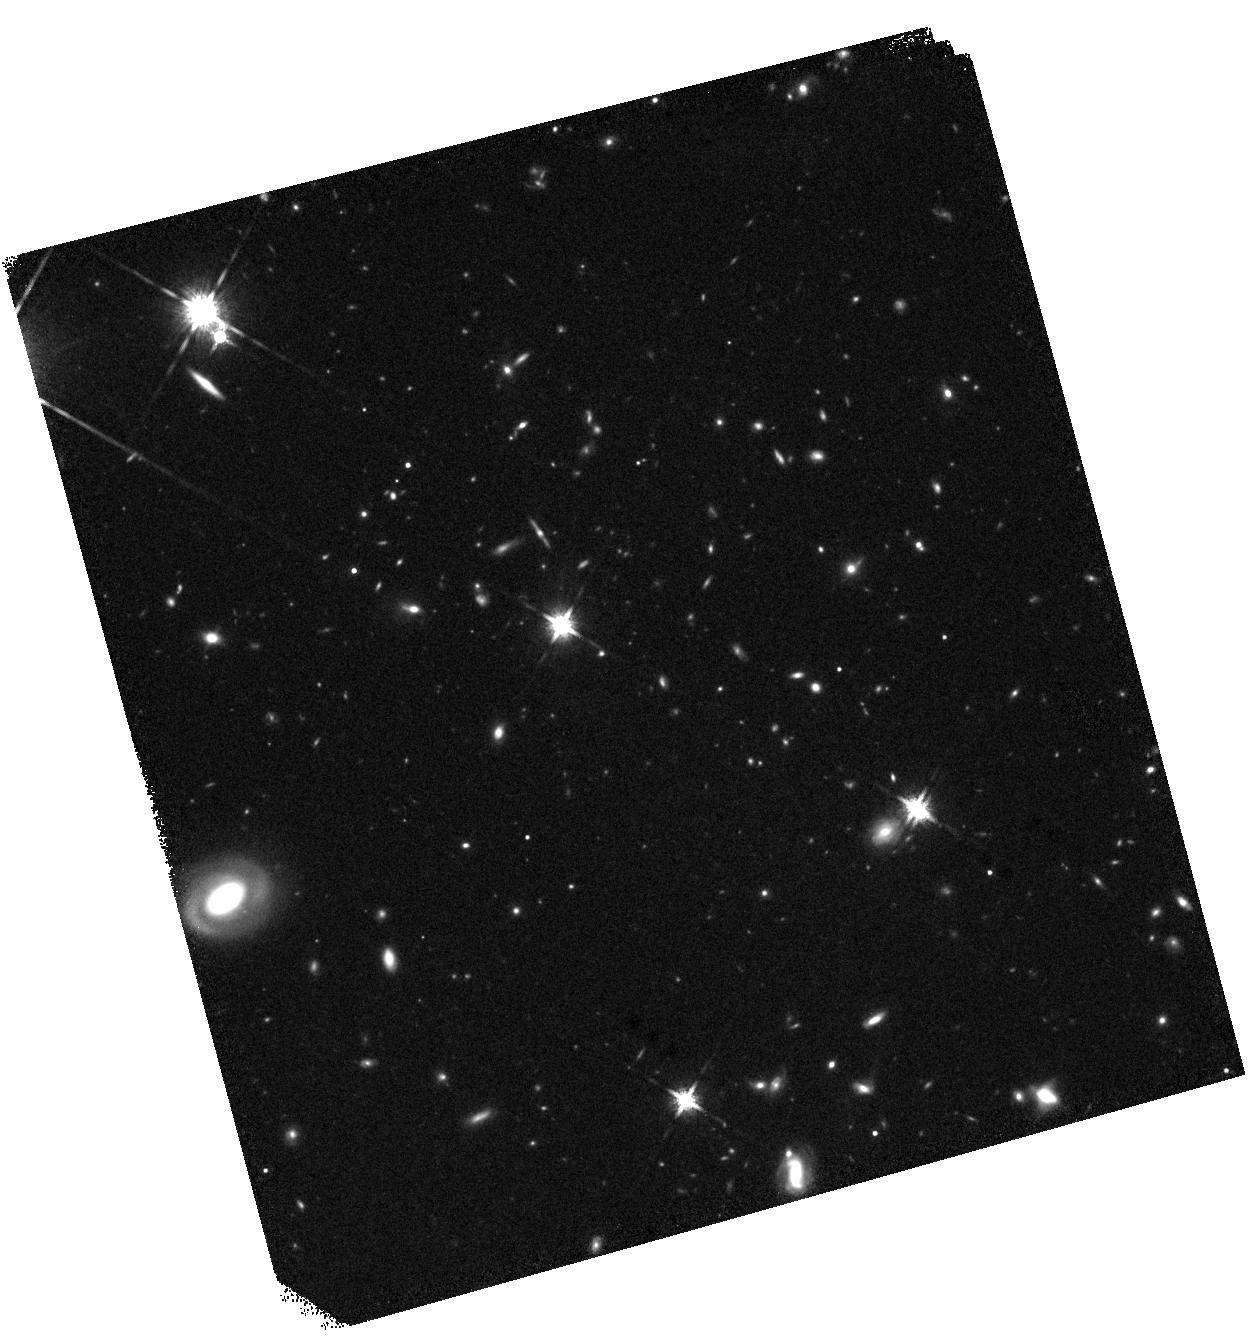
Target: TEX0206-048. Instrument: WFC3/IR. Filter: F160W. Exposure: 30 min. Observation ID: hst_17483_20_wfc3_ir_f160w_if8020

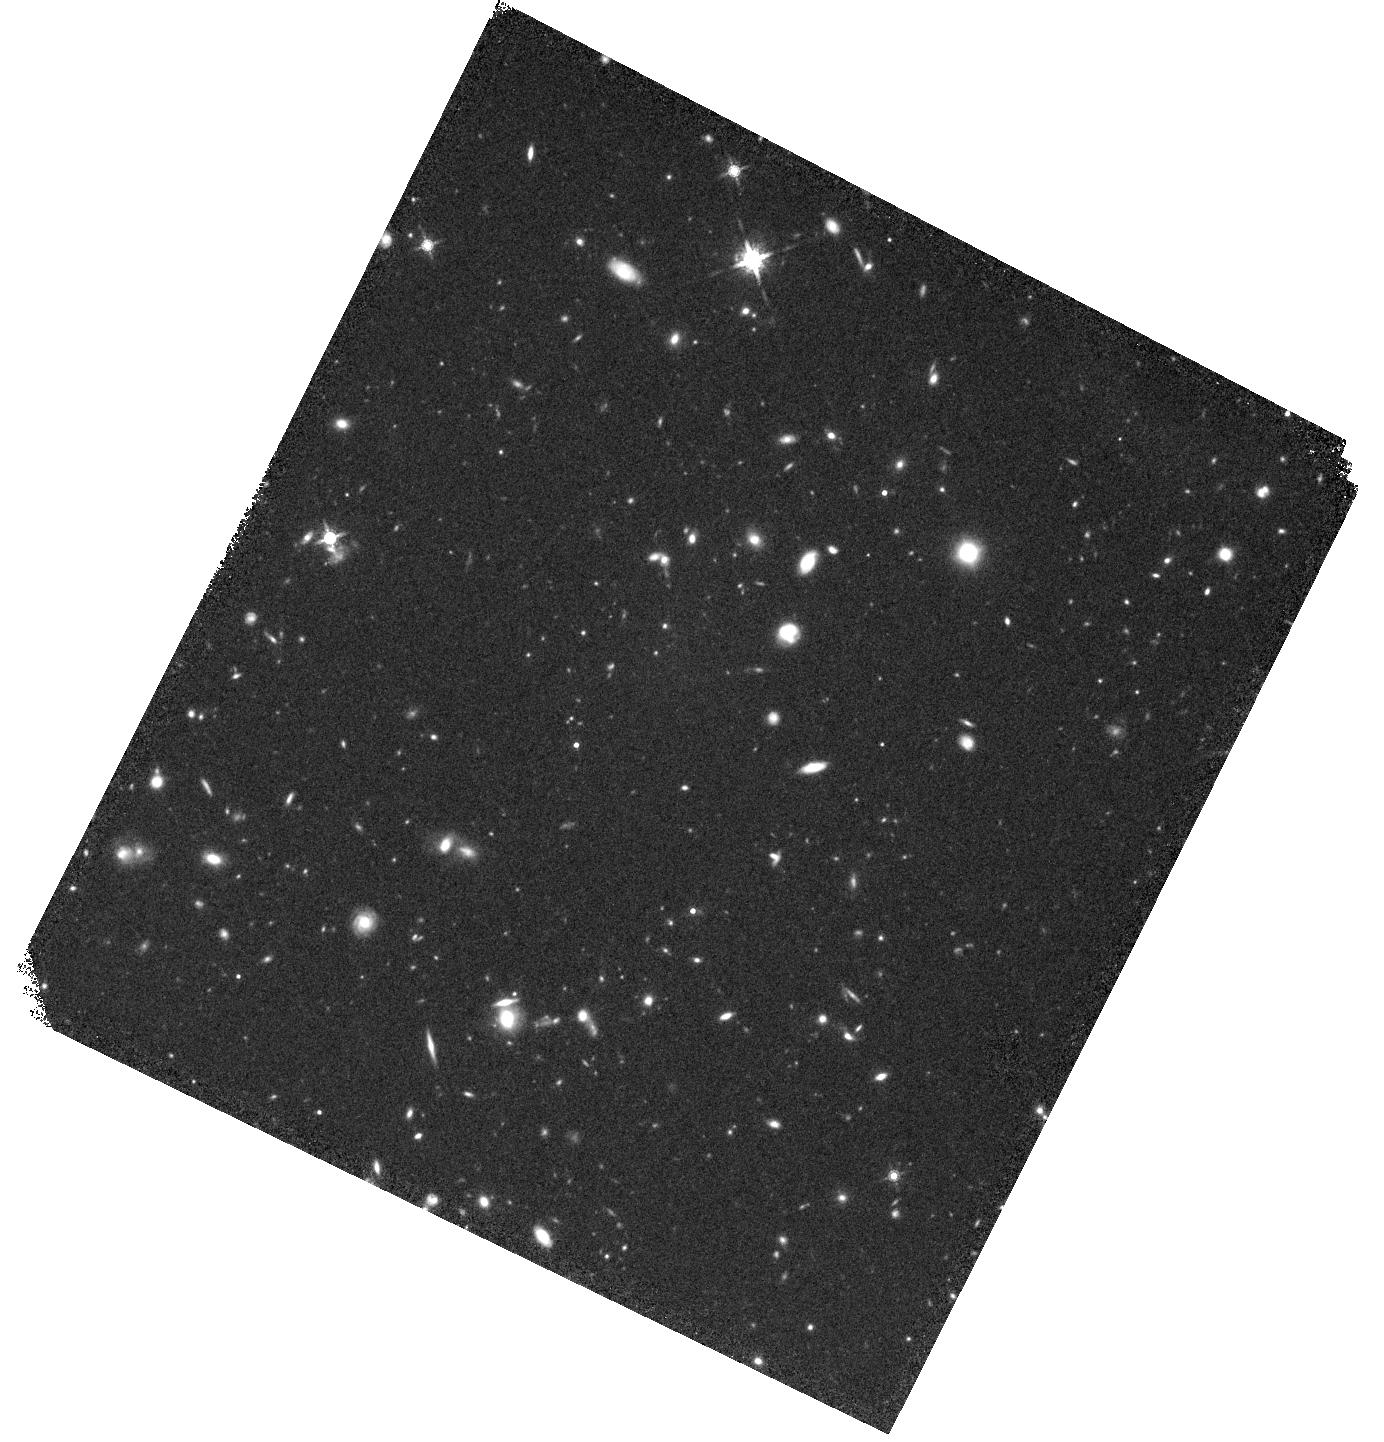
Target: Q0422-042. Instrument: WFC3/IR. Filter: F160W. Exposure: 30 min. Observation ID: hst_17483_02_wfc3_ir_f160w_if8002

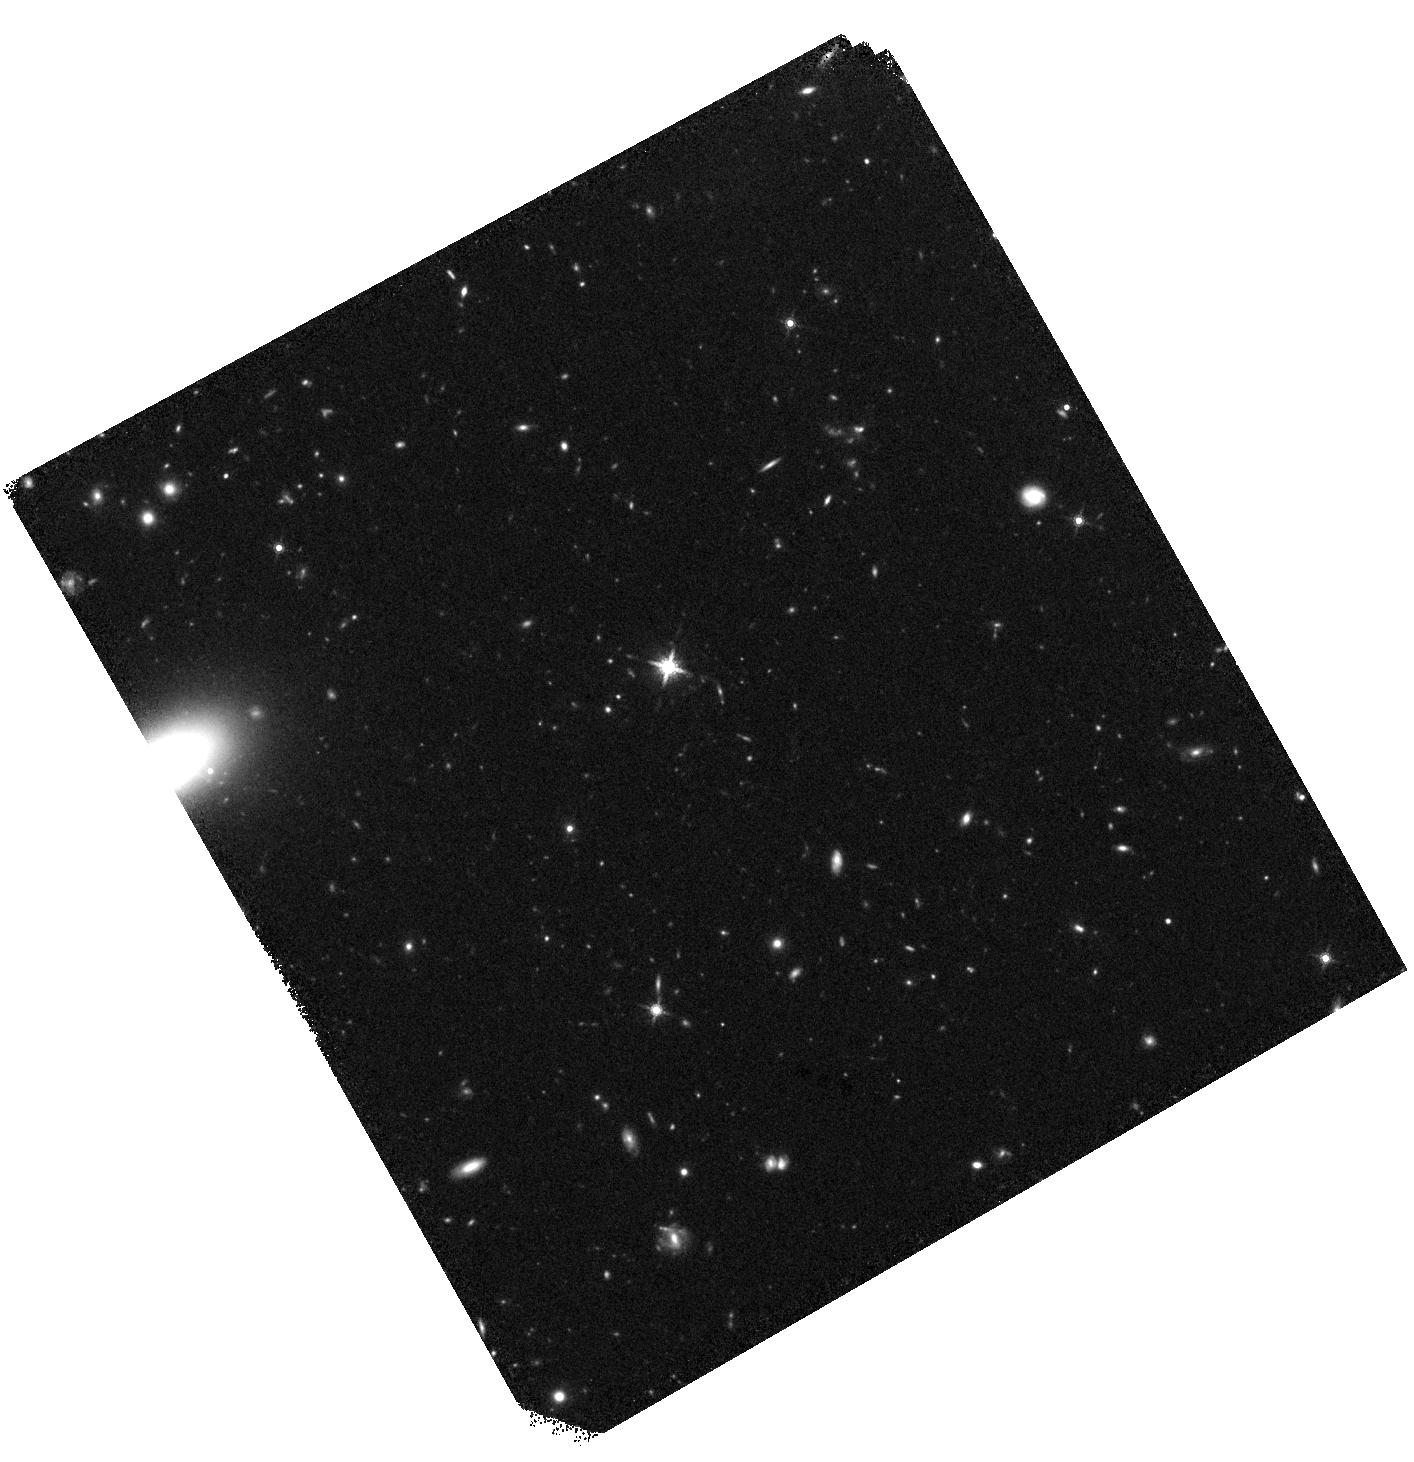
Target: UM287SLUG. Instrument: WFC3/IR. Filter: F160W. Exposure: 30 min. Observation ID: hst_17483_18_wfc3_ir_f160w_if8018

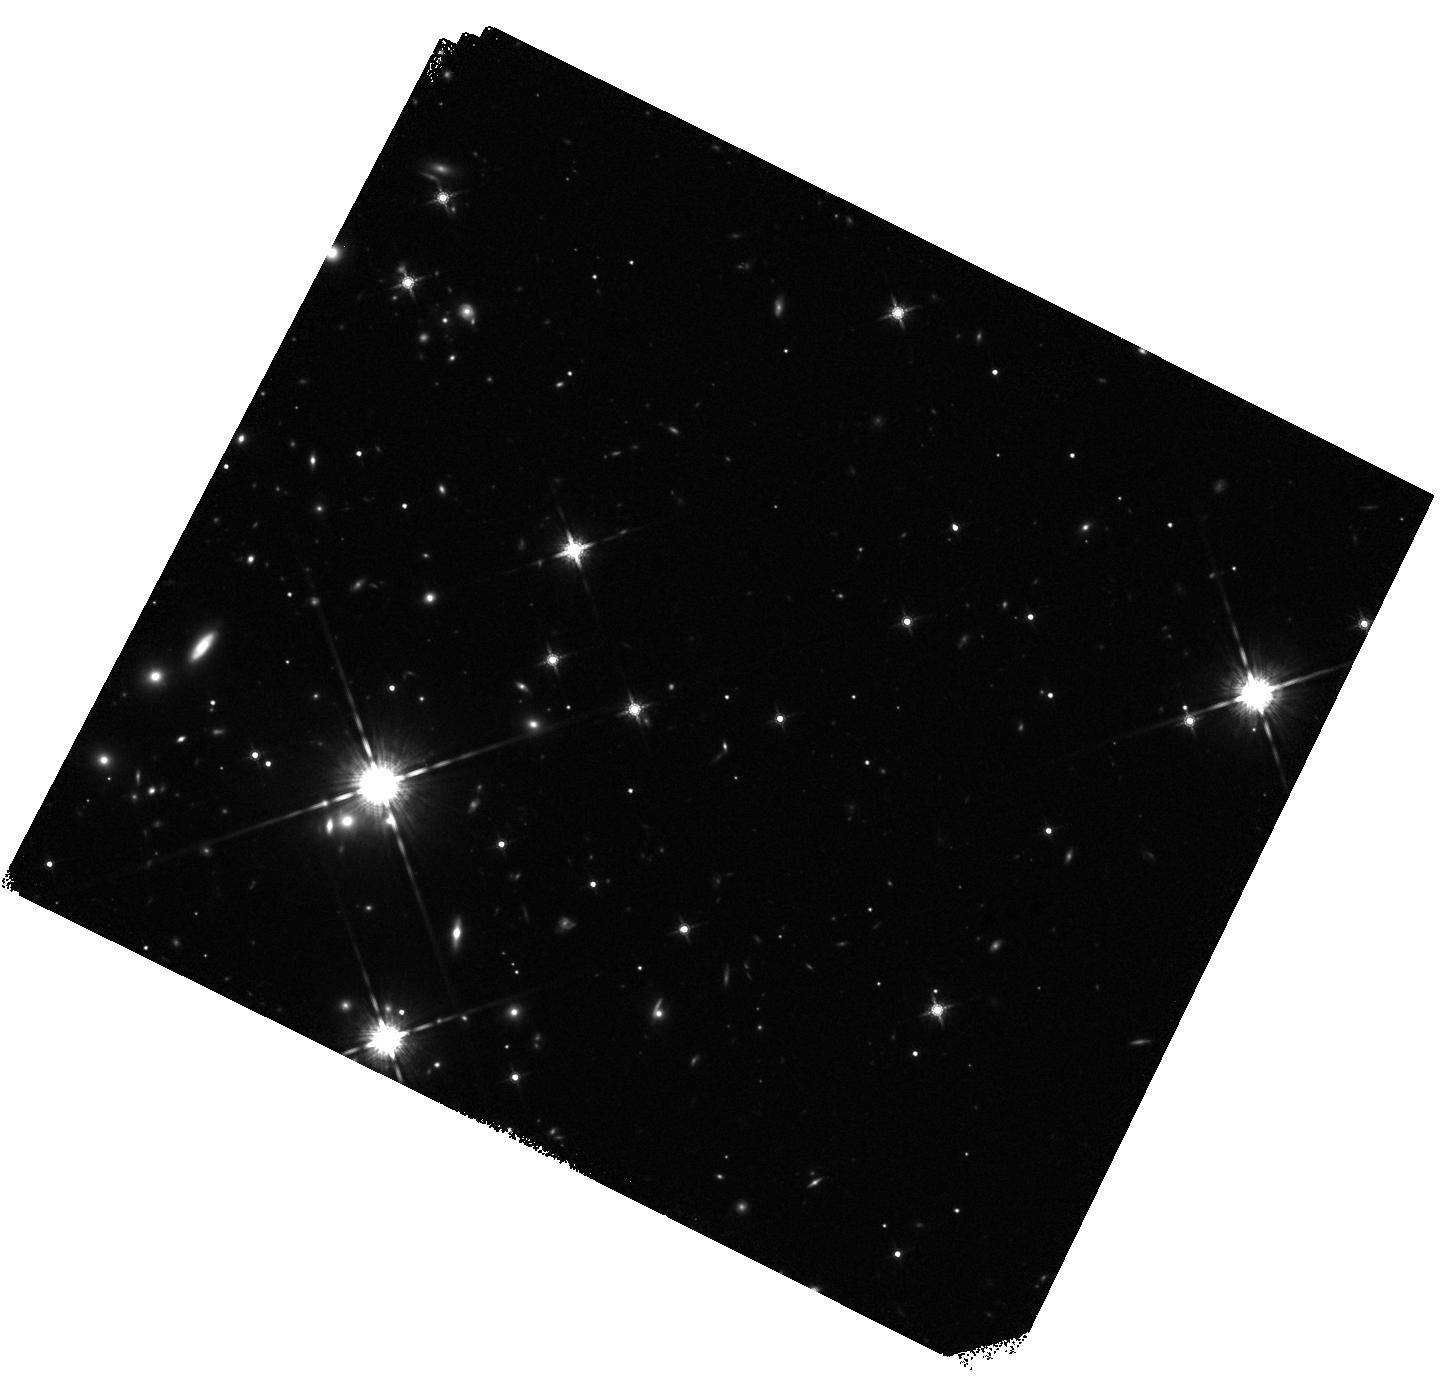
Target: QSOJ1621-0042. Instrument: WFC3/IR. Filter: F160W. Exposure: 30 min. Observation ID: hst_17483_05_wfc3_ir_f160w_if8005

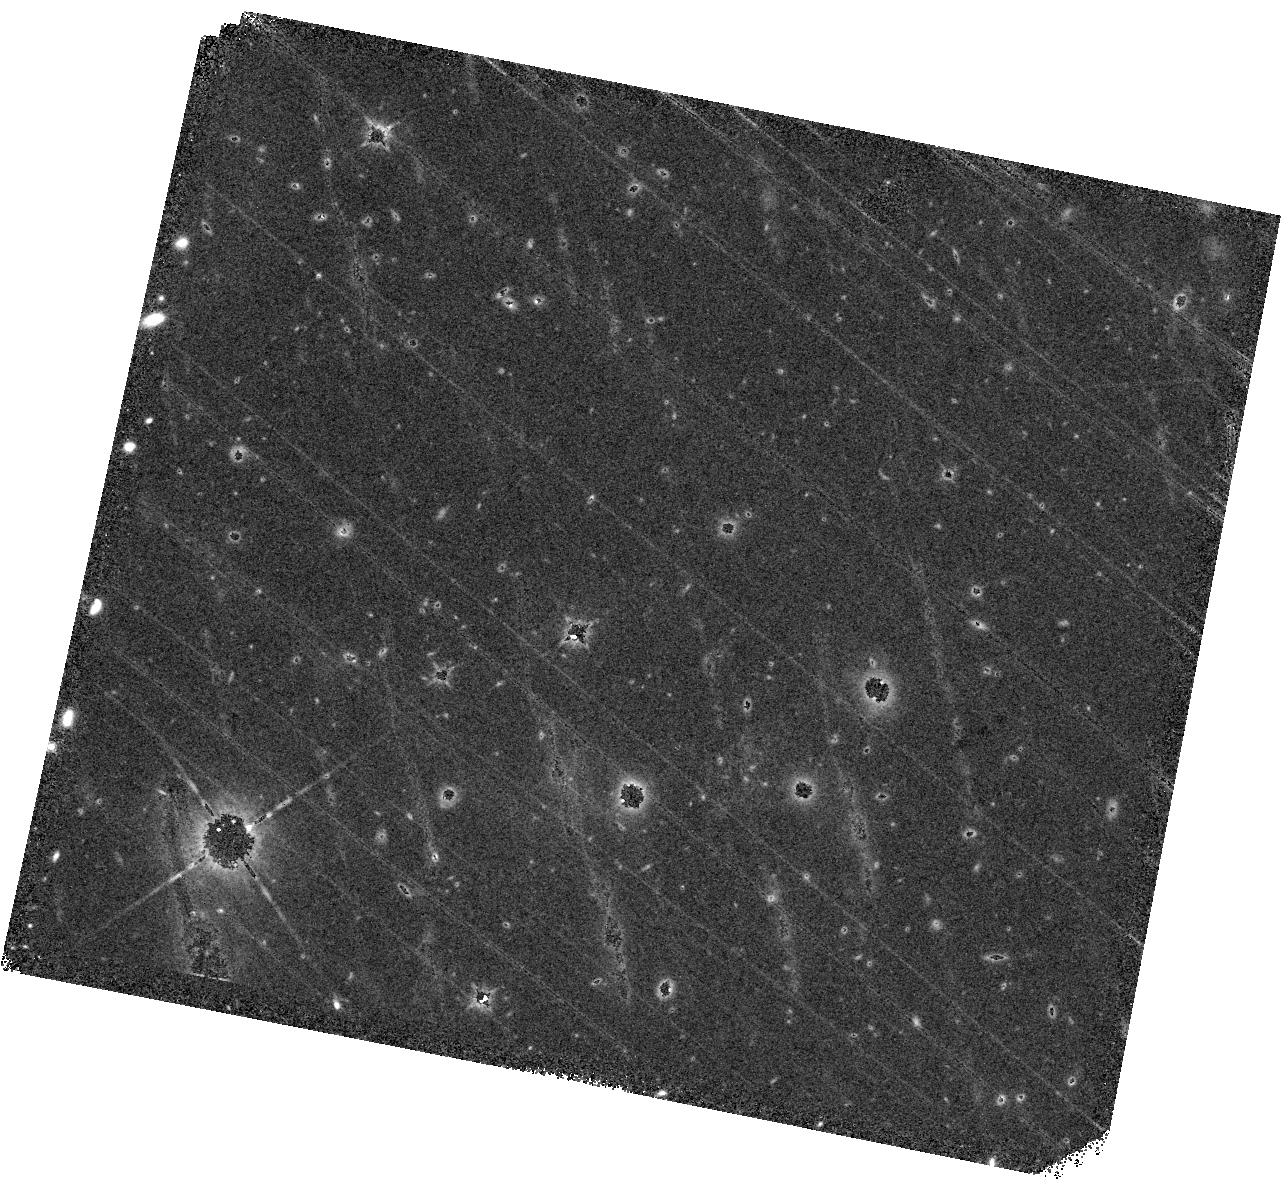
Target: QSOJ0140-0839. Instrument: WFC3/IR. Filter: F160W. Exposure: 30 min. Observation ID: hst_17483_76_wfc3_ir_f160w_if8076

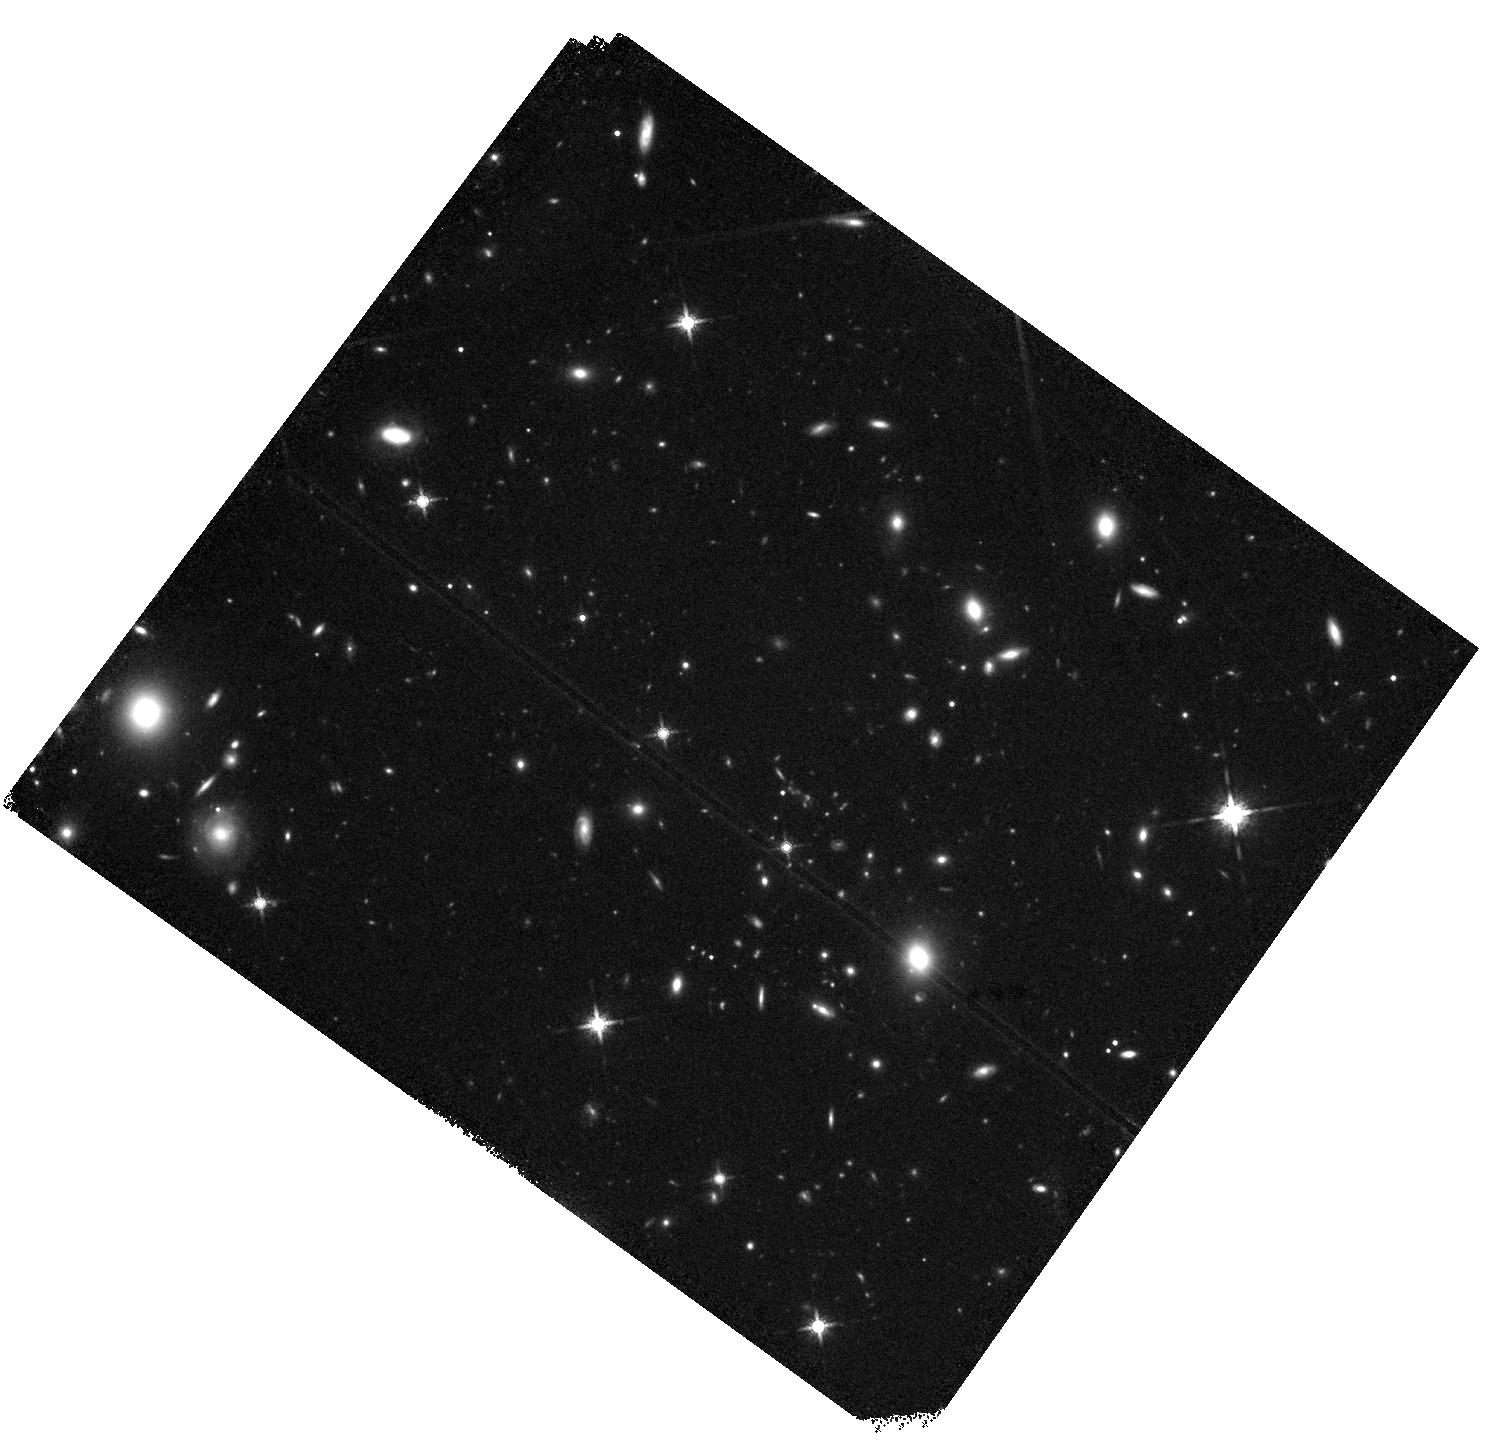
Target: QSOJ0836+0054. Instrument: WFC3/IR. Filter: F160W. Exposure: 30 min. Observation ID: hst_17483_49_wfc3_ir_f160w_if8049

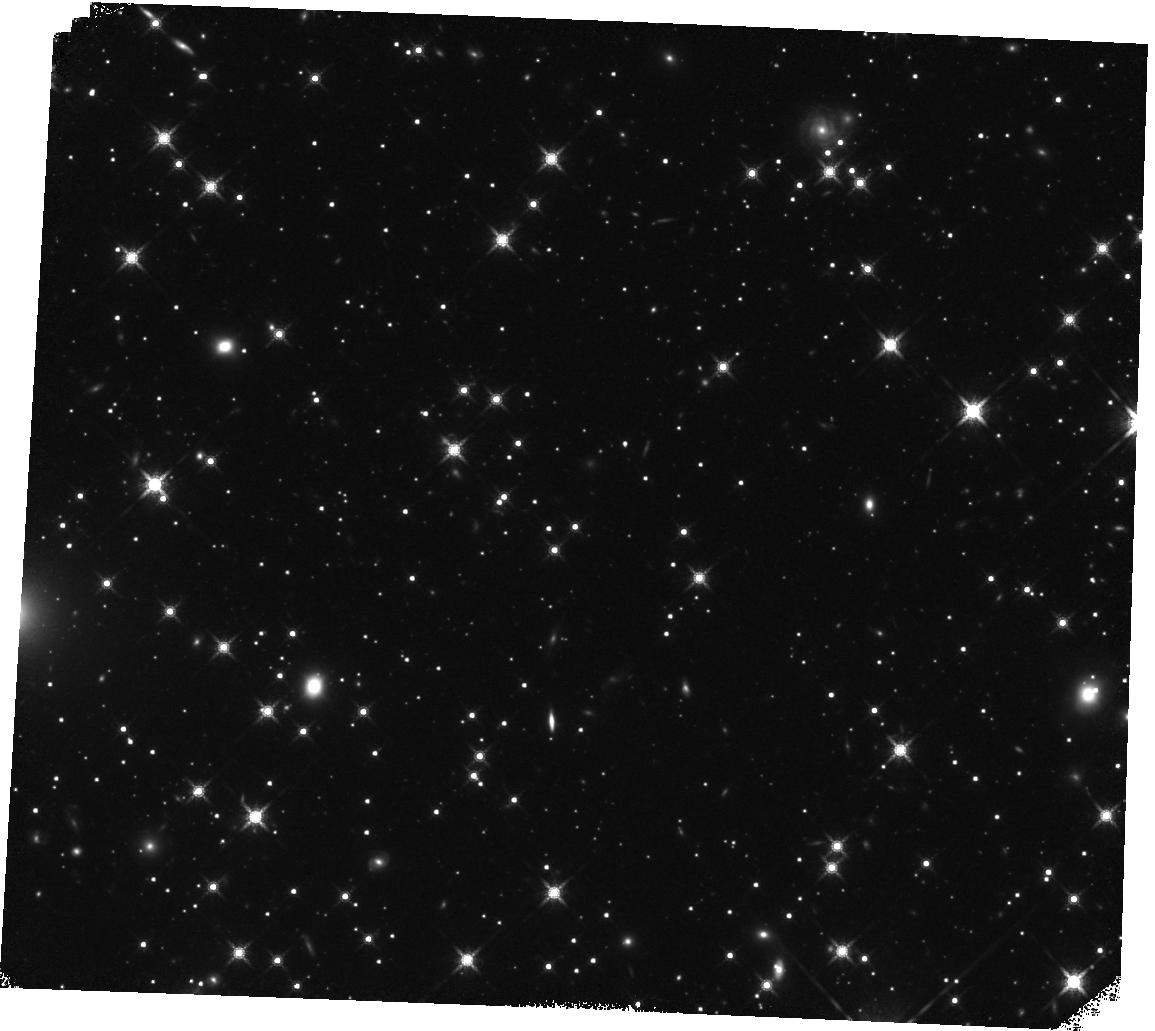
Target: N4945-40KPC-HALO. Instrument: WFC3/IR. Filter: F160W. Exposure: 30 min. Observation ID: hst_17483_16_wfc3_ir_f160w_if8016

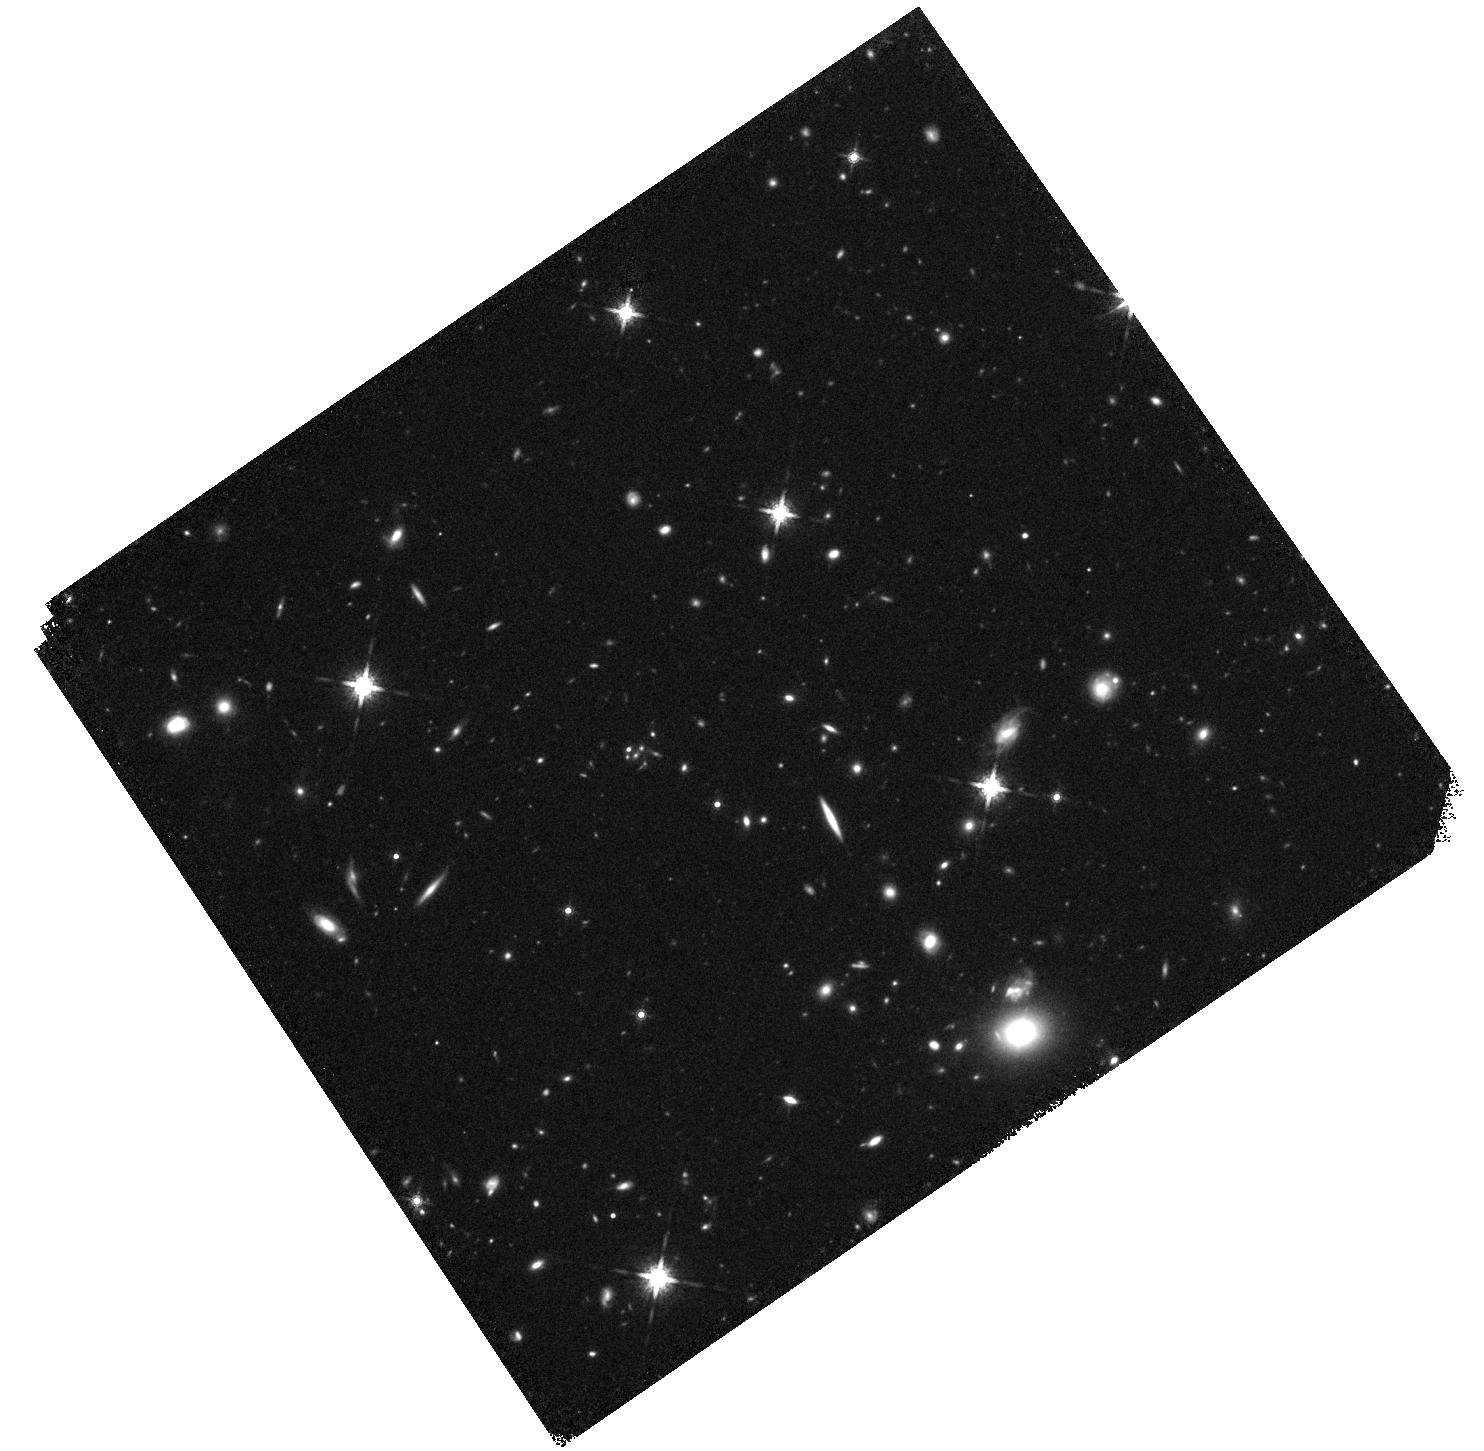
Target: J0141-5427. Instrument: WFC3/IR. Filter: F160W. Exposure: 30 min. Observation ID: hst_17483_39_wfc3_ir_f160w_if8039

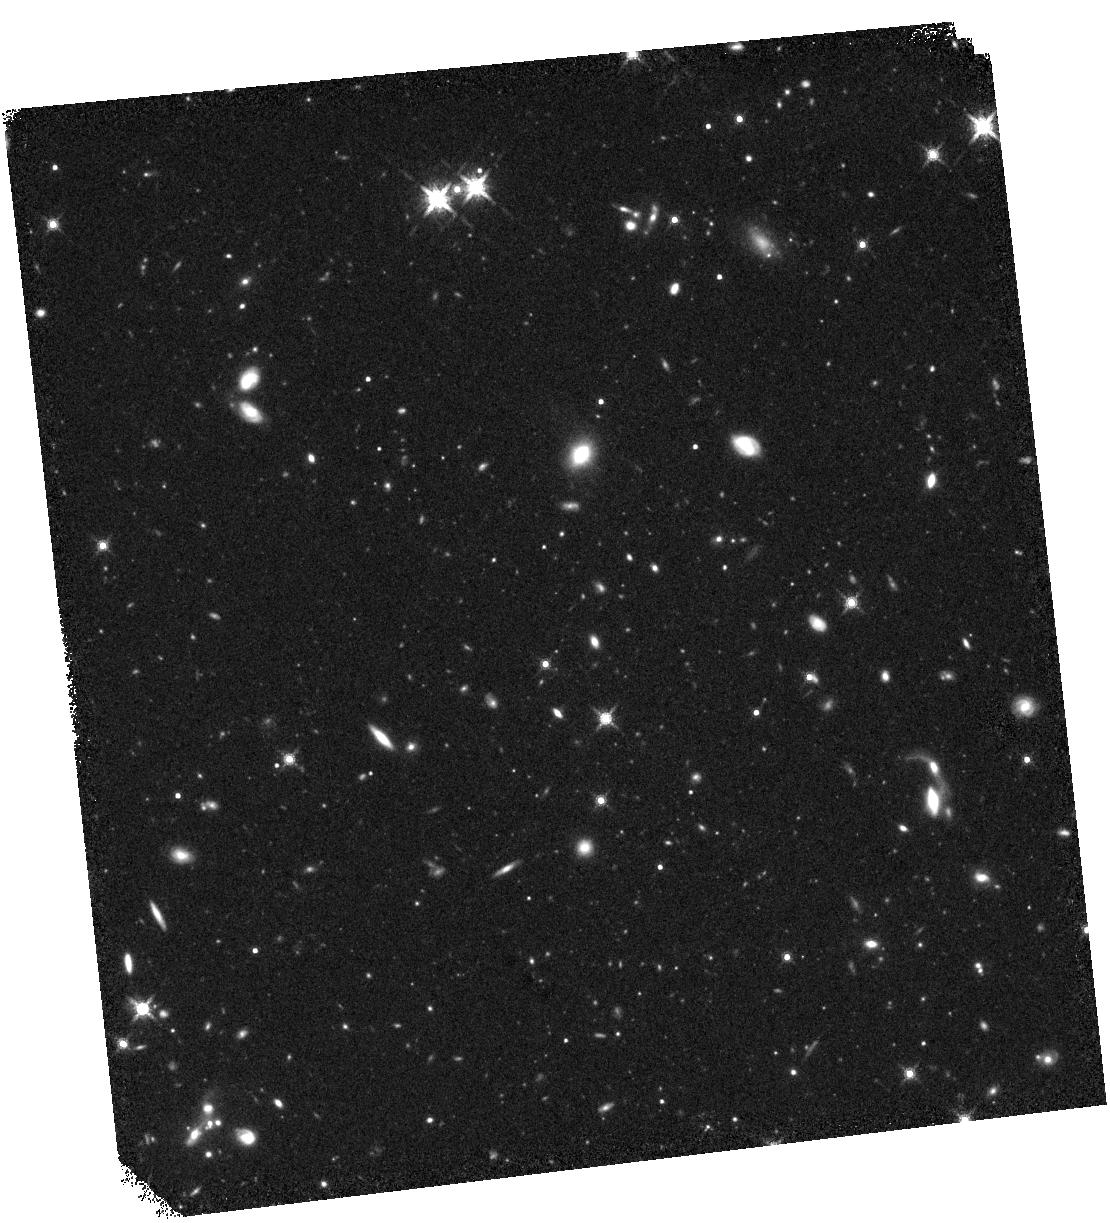
Target: COLUMBA1. Instrument: WFC3/IR. Filter: F160W. Exposure: 30 min. Observation ID: hst_17483_28_wfc3_ir_f160w_if8028

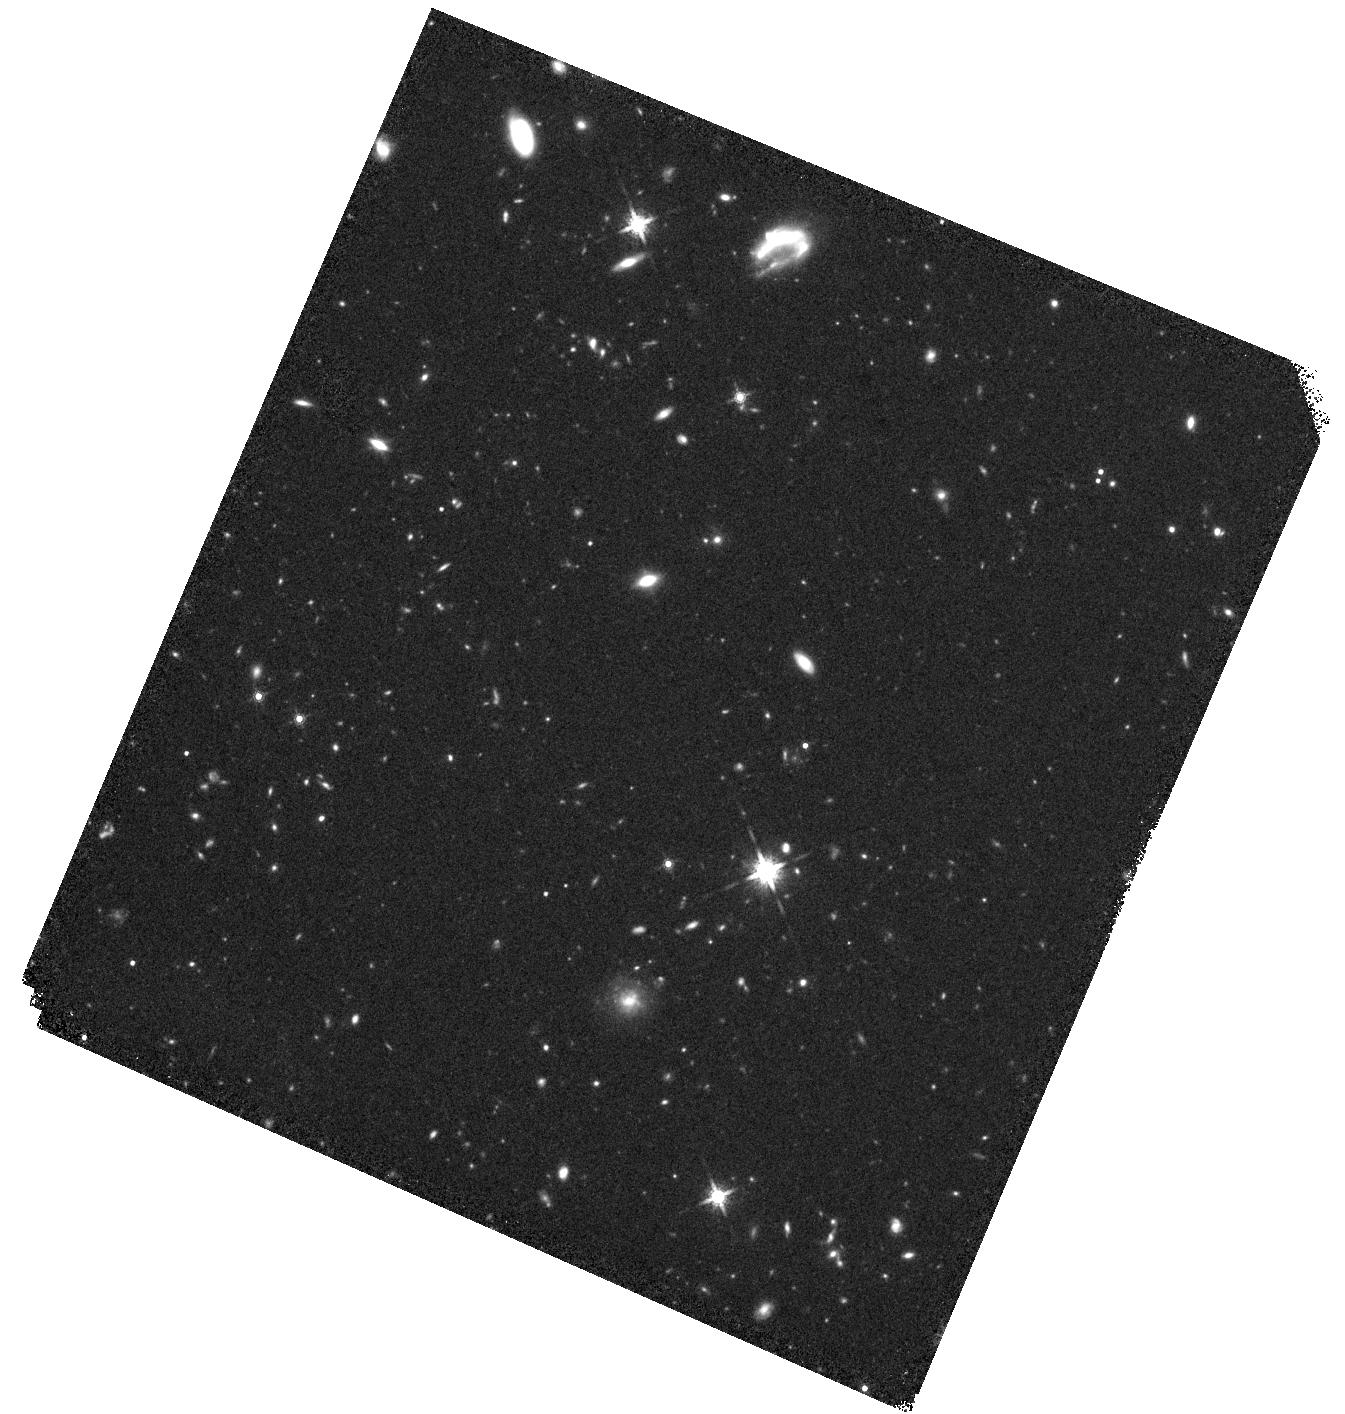
Target: CTSG18.01. Instrument: WFC3/IR. Filter: F160W. Exposure: 30 min. Observation ID: hst_17483_08_wfc3_ir_f160w_if8008

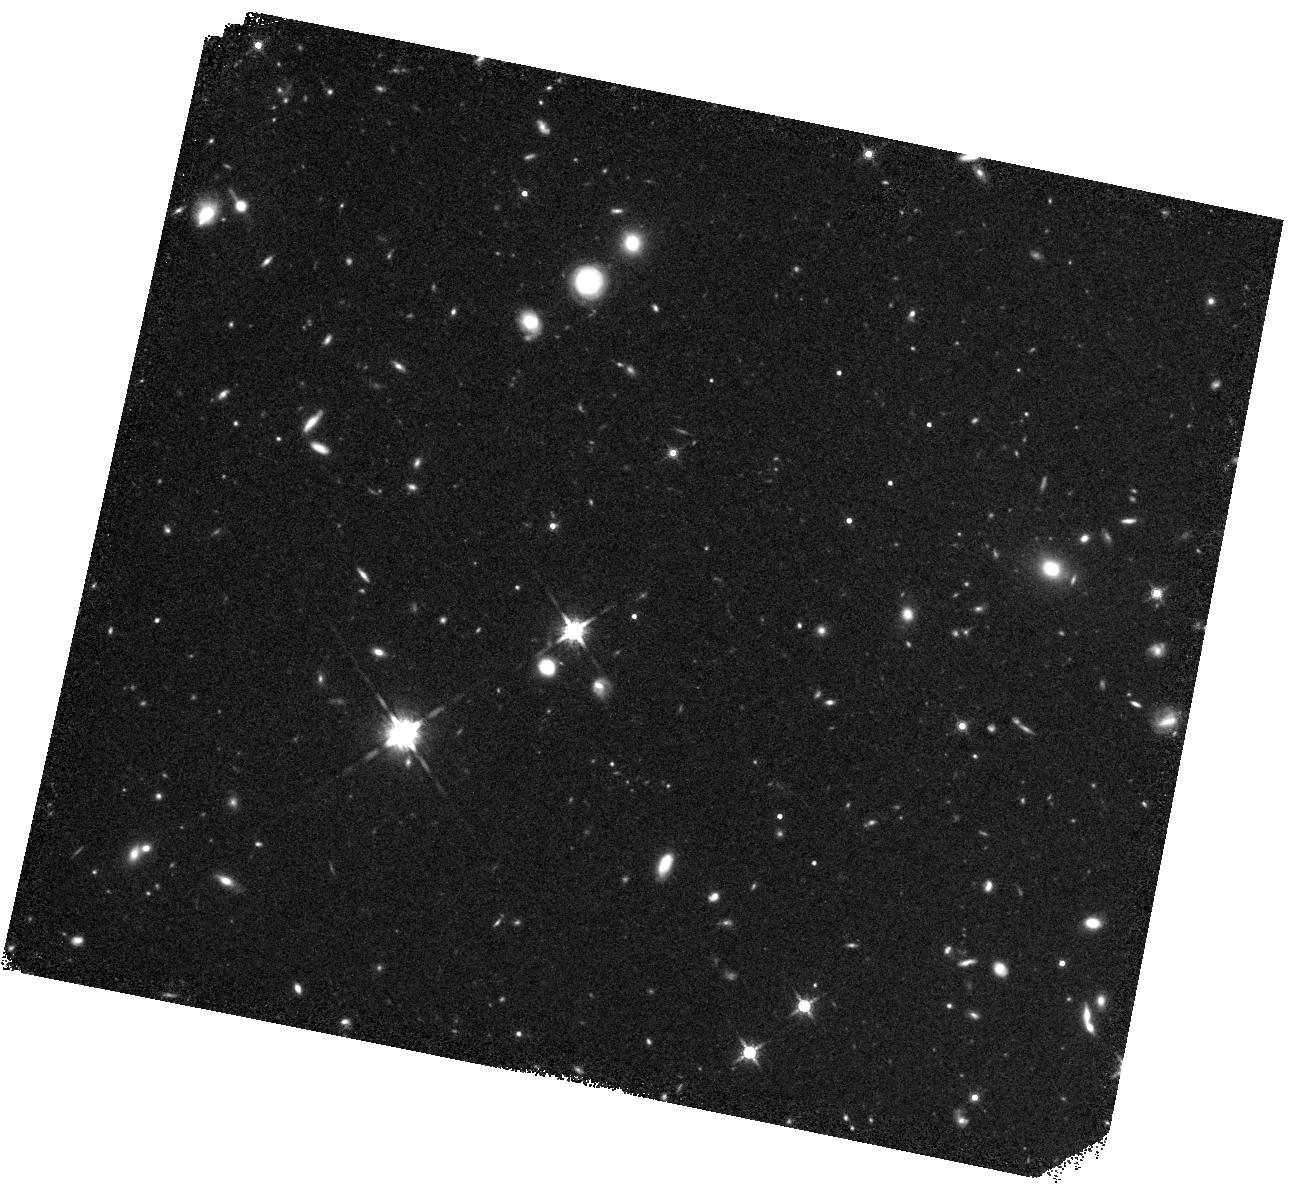
Target: QSOJ0942+0422. Instrument: WFC3/IR. Filter: F160W. Exposure: 30 min. Observation ID: hst_17483_29_wfc3_ir_f160w_if8029

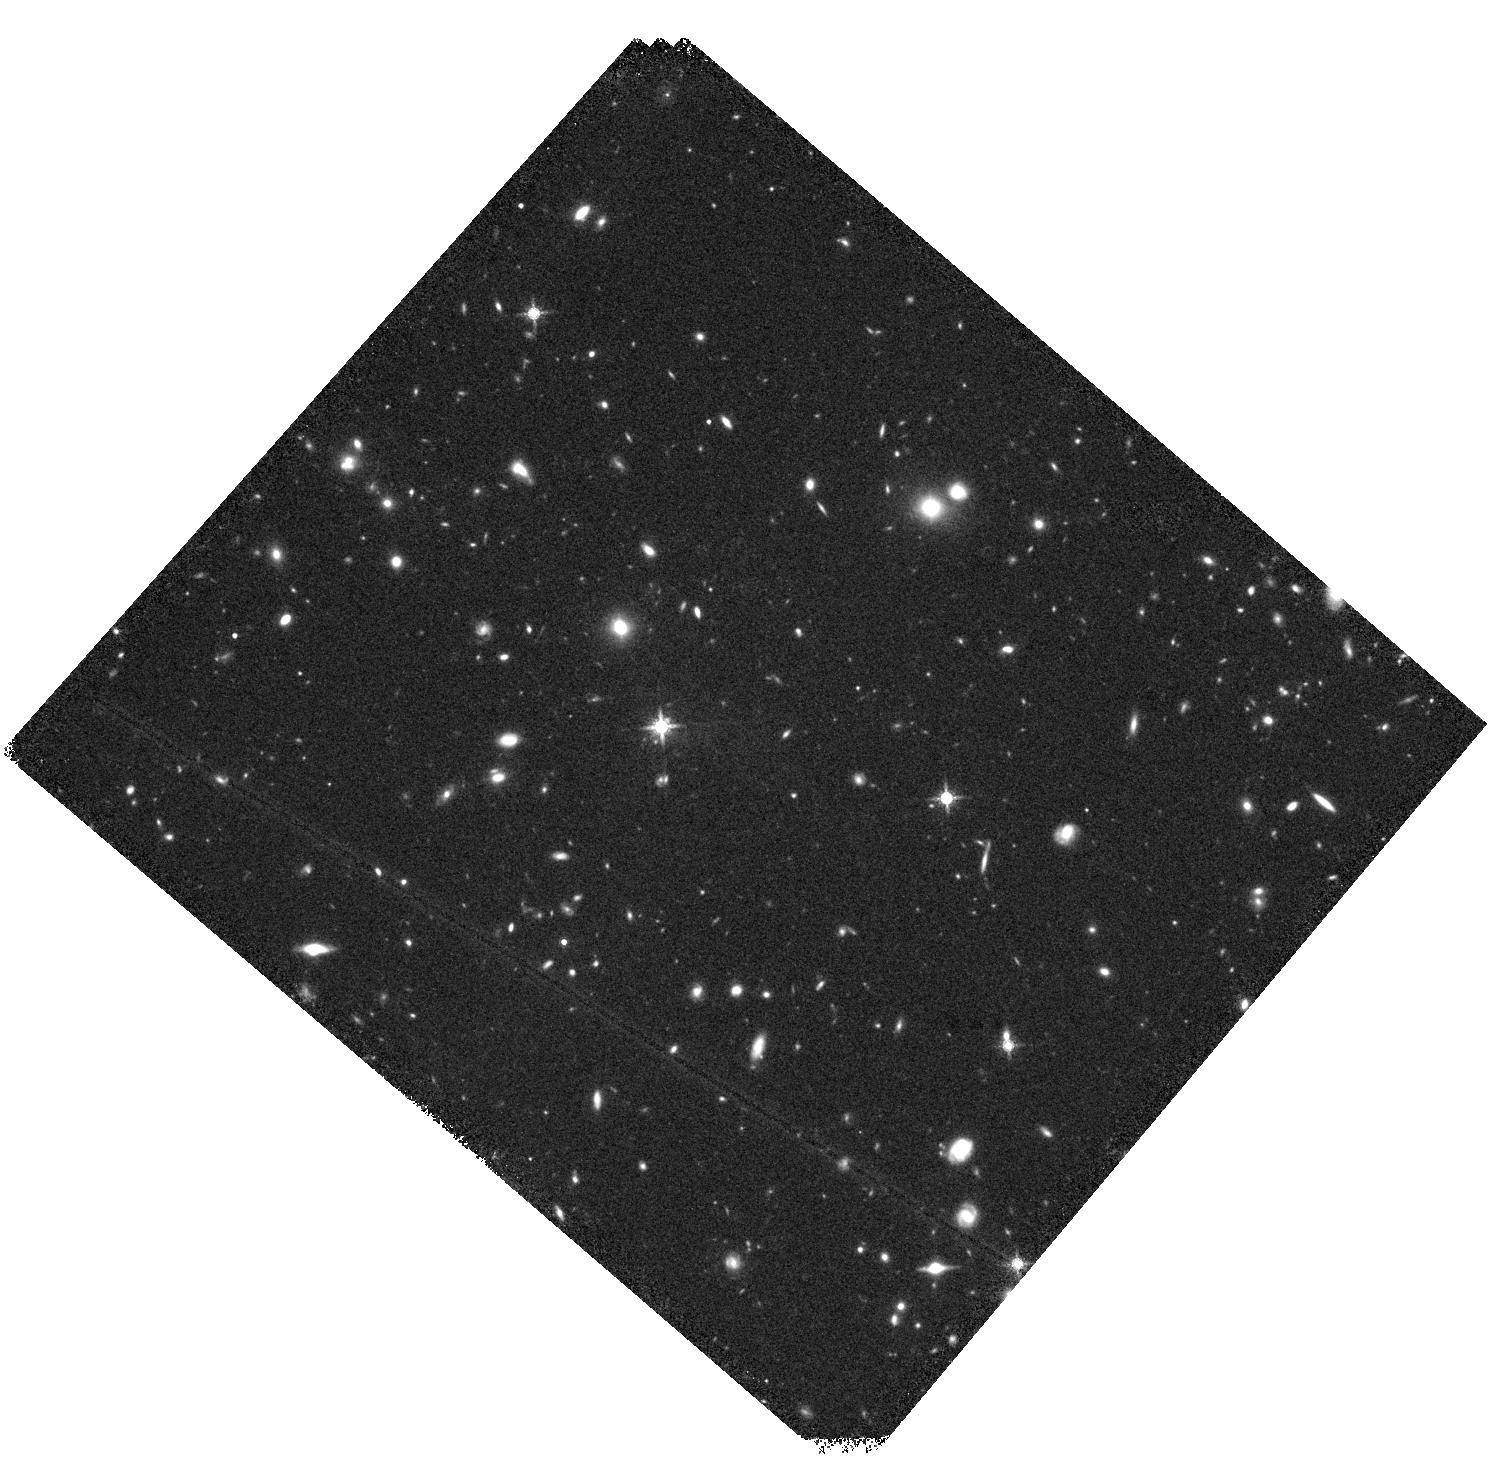
Target: BRI0241-0146. Instrument: WFC3/IR. Filter: F160W. Exposure: 30 min. Observation ID: hst_17483_64_wfc3_ir_f160w_if8064

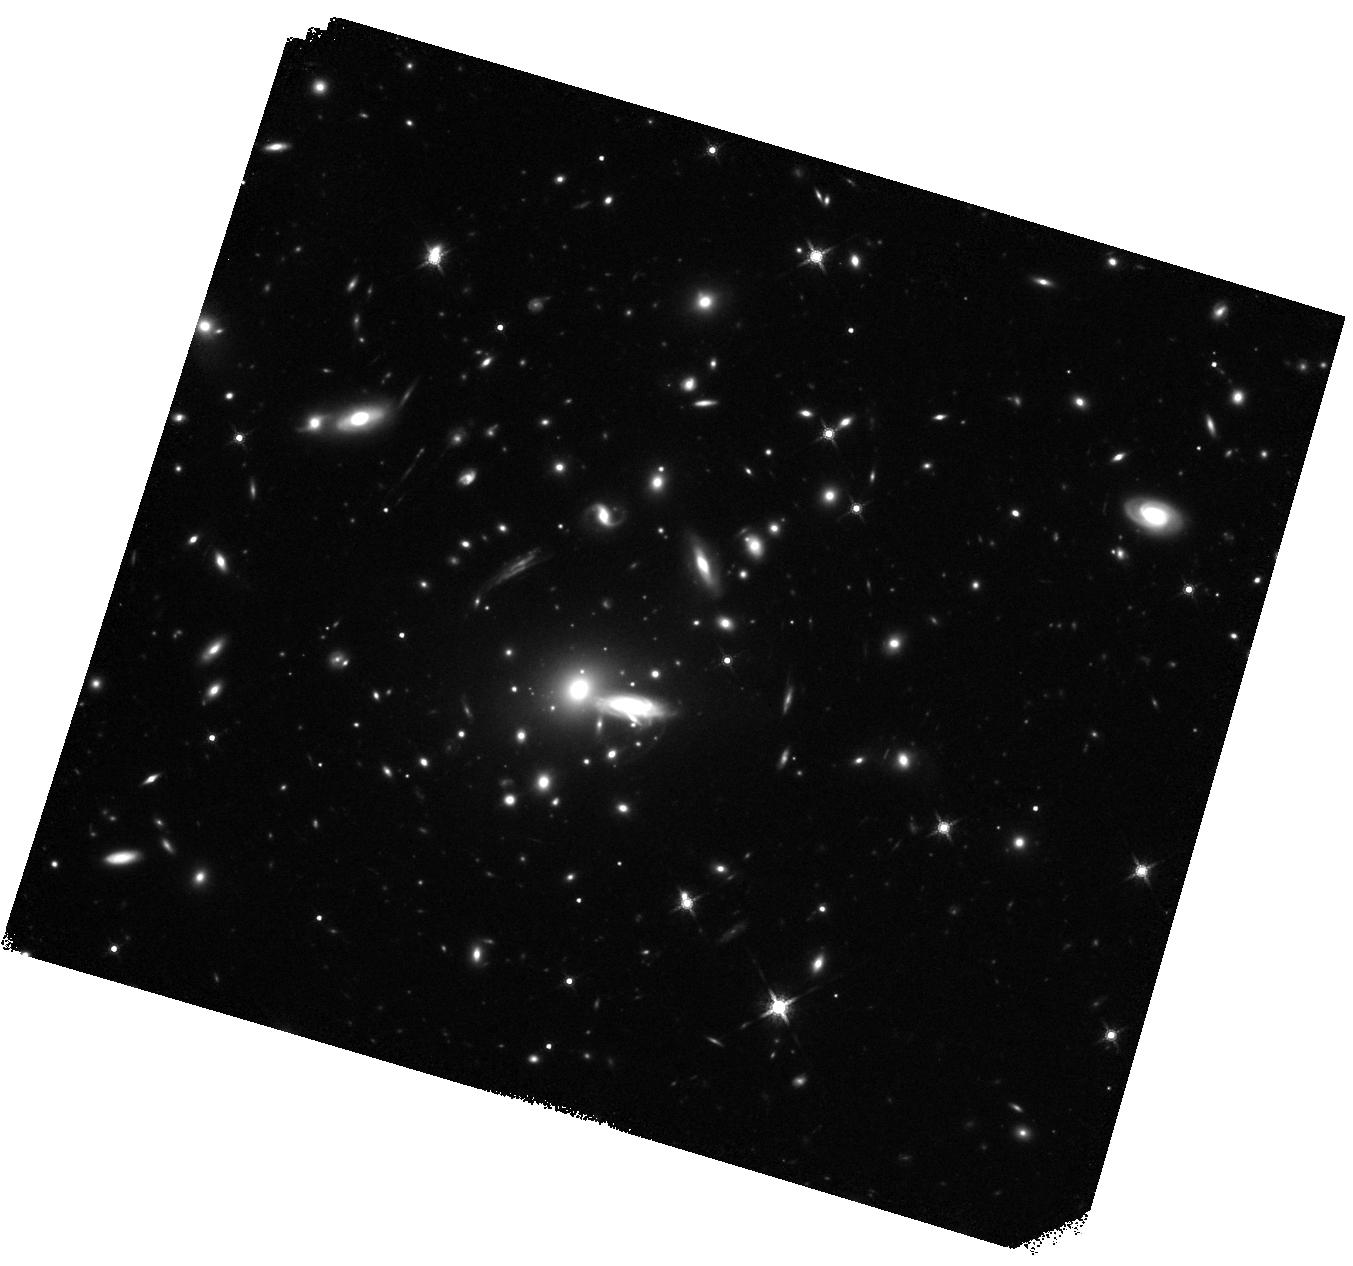
Target: SMACS2131. Instrument: WFC3/IR. Filter: F160W. Exposure: 30 min. Observation ID: hst_17483_98_wfc3_ir_f160w_if8098

Characterizing Lyman-Alpha emitters with Snapshot Survey (CLASS) (PI: Dutta, Rajeshwari)

Lyman-alpha emitters (LAEs) are incredibly useful tracers of the low-mass galaxy population at high redshifts due to their very bright emission line fluxes. Utilizing integral field spectroscopy, astronomers have identified thousands of LAEs in the early Universe, enabling the analysis of clustering, star formation rates and the connection between gas and galaxies. However, given that their identification is typically reliant on a single line, often without the detection of the faint continuum, studies have been restricted by the inability to measure some of the fundamental galaxy properties. In particular, stellar mass, a key parameter in models of galaxy evolution, is poorly constrained. This proposal resolves this issue by obtaining WFC3 imaging in F160W for 100 archival MUSE fields that are well-distributed across the sky and that contain ~3000 z~3.5 LAEs. Combining HST and MUSE data, we will measure the stellar masses of low-mass, high-redshift galaxies to unprecedented accuracy. This enables the study of the stellar mass function in a regime where stellar feedback suppresses galaxy formation, allowing our measurements to act as stringent constraints on galaxy formation models. Moreover, the resolution of HST imaging is paramount to study the morphology of these highly star-forming galaxies. Given the size of the sample achievable with HST, this snapshot programme offers significant legacy value, and facilitates ancillary science including the potential identification of extreme objects such as Pop III candidates and high precision measurements for a wealth of low redshifts sources.